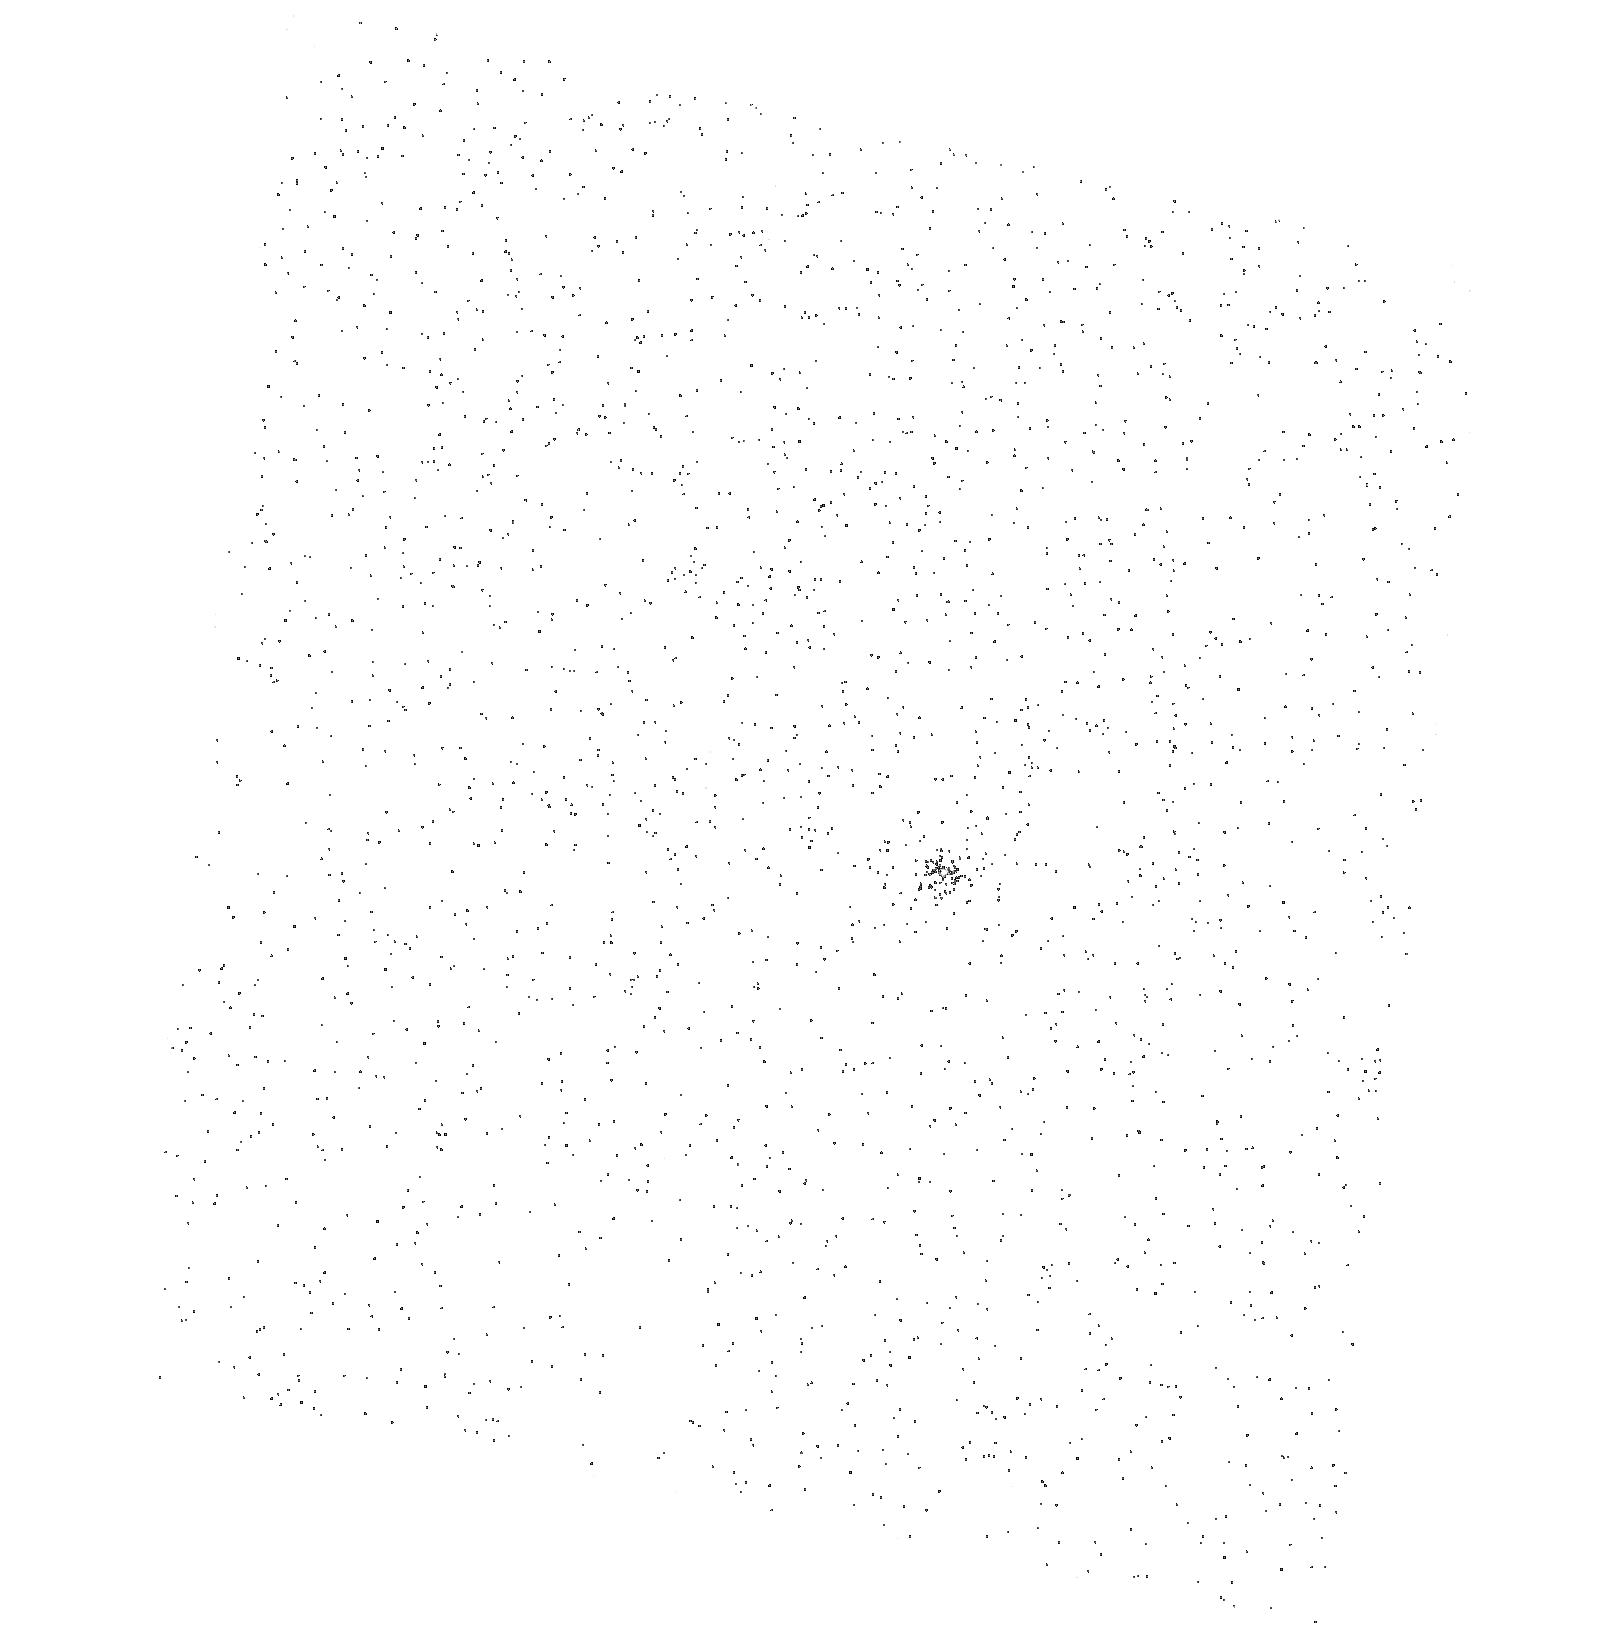
Target: SDSS2346-0016
Instrument: ACS/SBC
Filter: F150LP
Exposure: 3 min
Observation ID: hst_9806_10_acs_sbc_f150lp_j9gv10

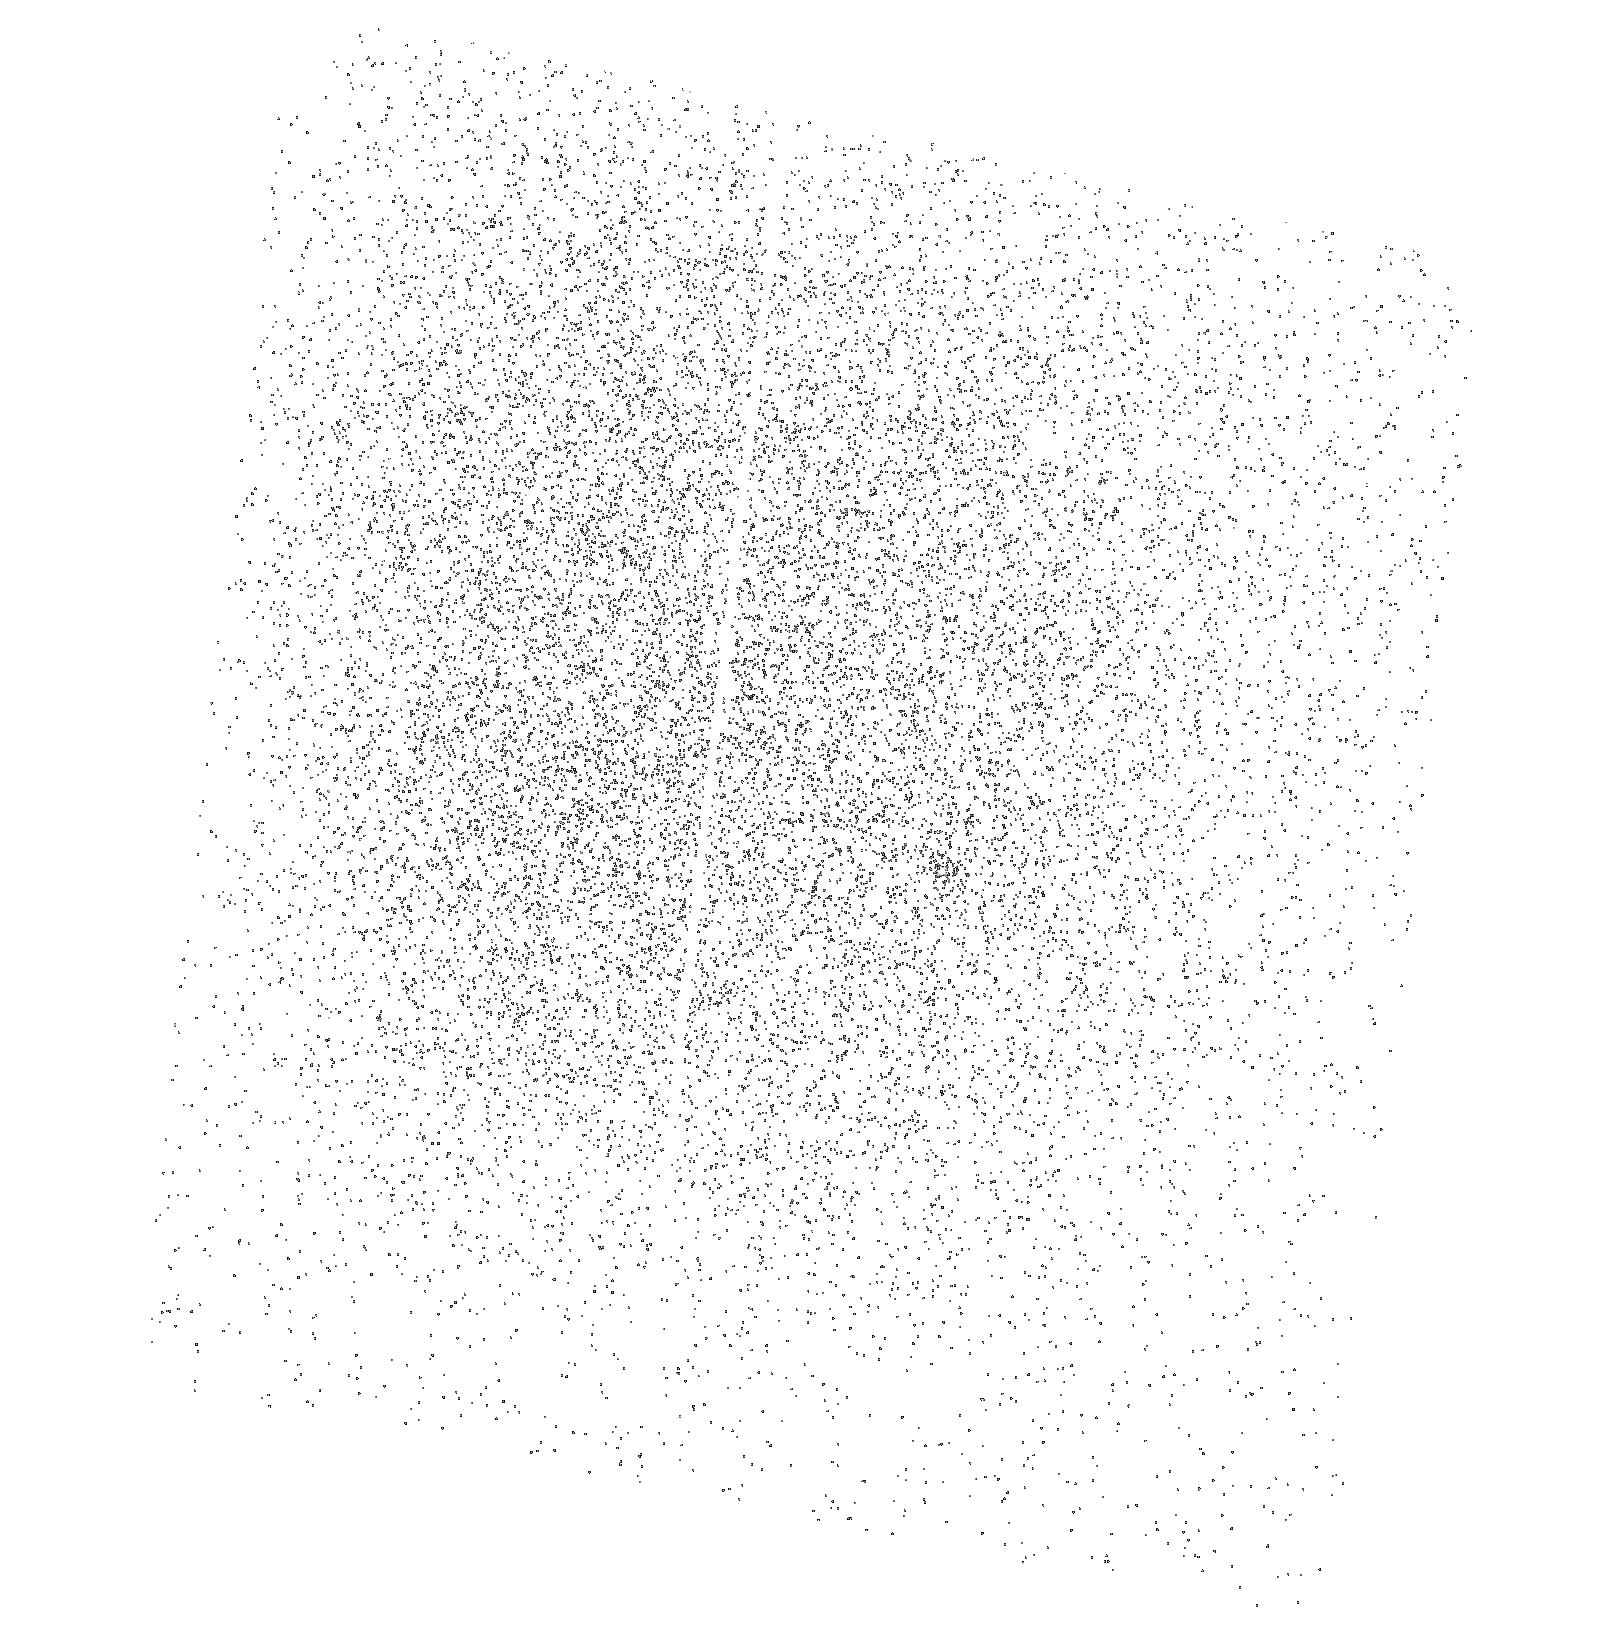
Target: SDSS2346-0016
Instrument: ACS/SBC
Filter: F150LP
Exposure: 3 min
Observation ID: hst_9806_06_acs_sbc_f150lp_j9gv06

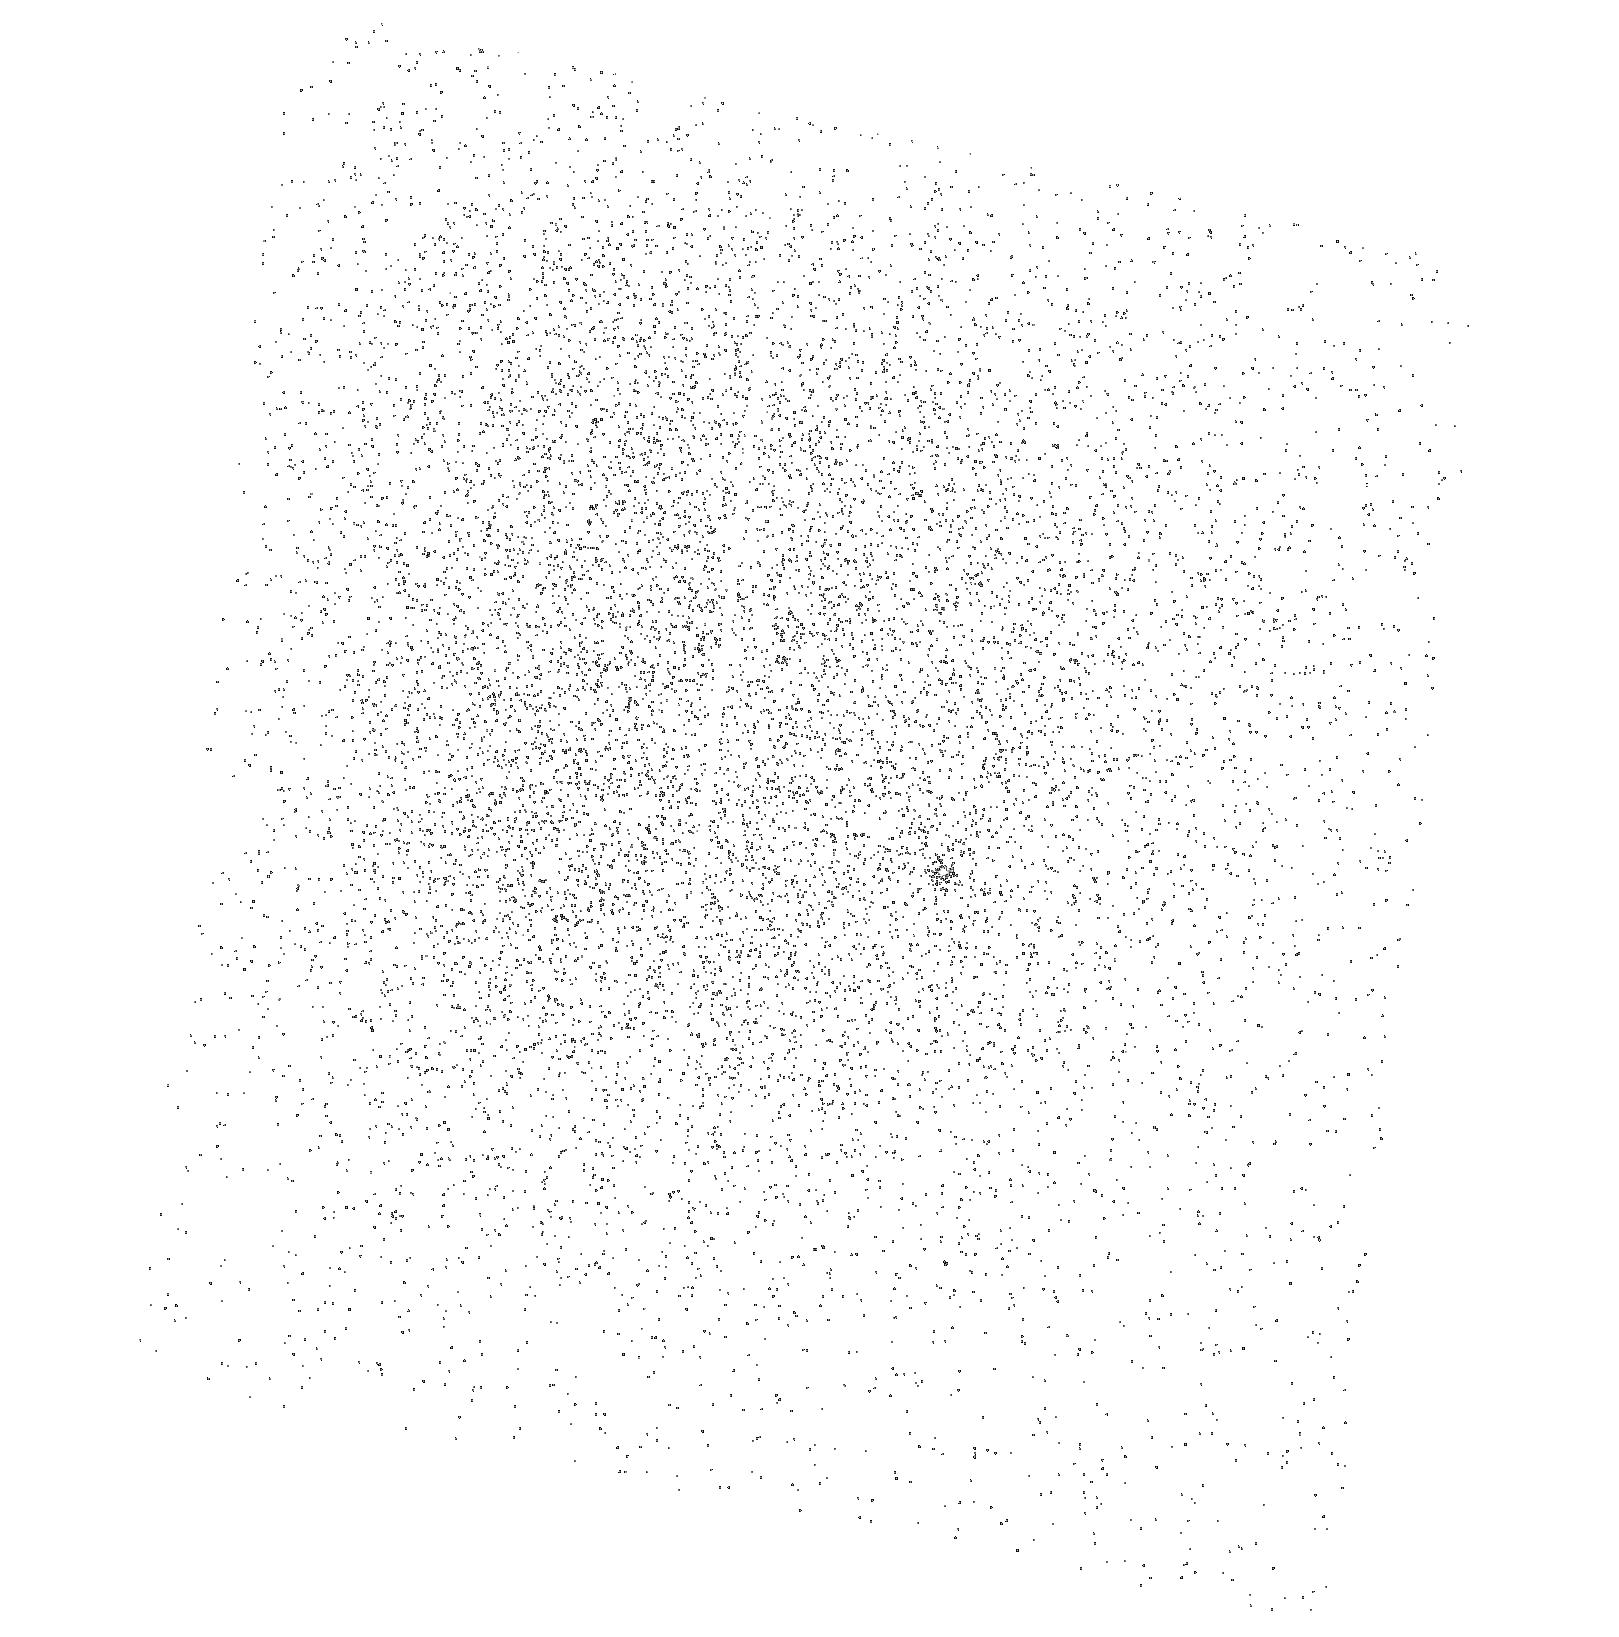
Target: SDSS2346-0016
Instrument: ACS/SBC
Filter: F150LP
Exposure: 3 min
Observation ID: hst_9806_04_acs_sbc_f150lp_j9gv04

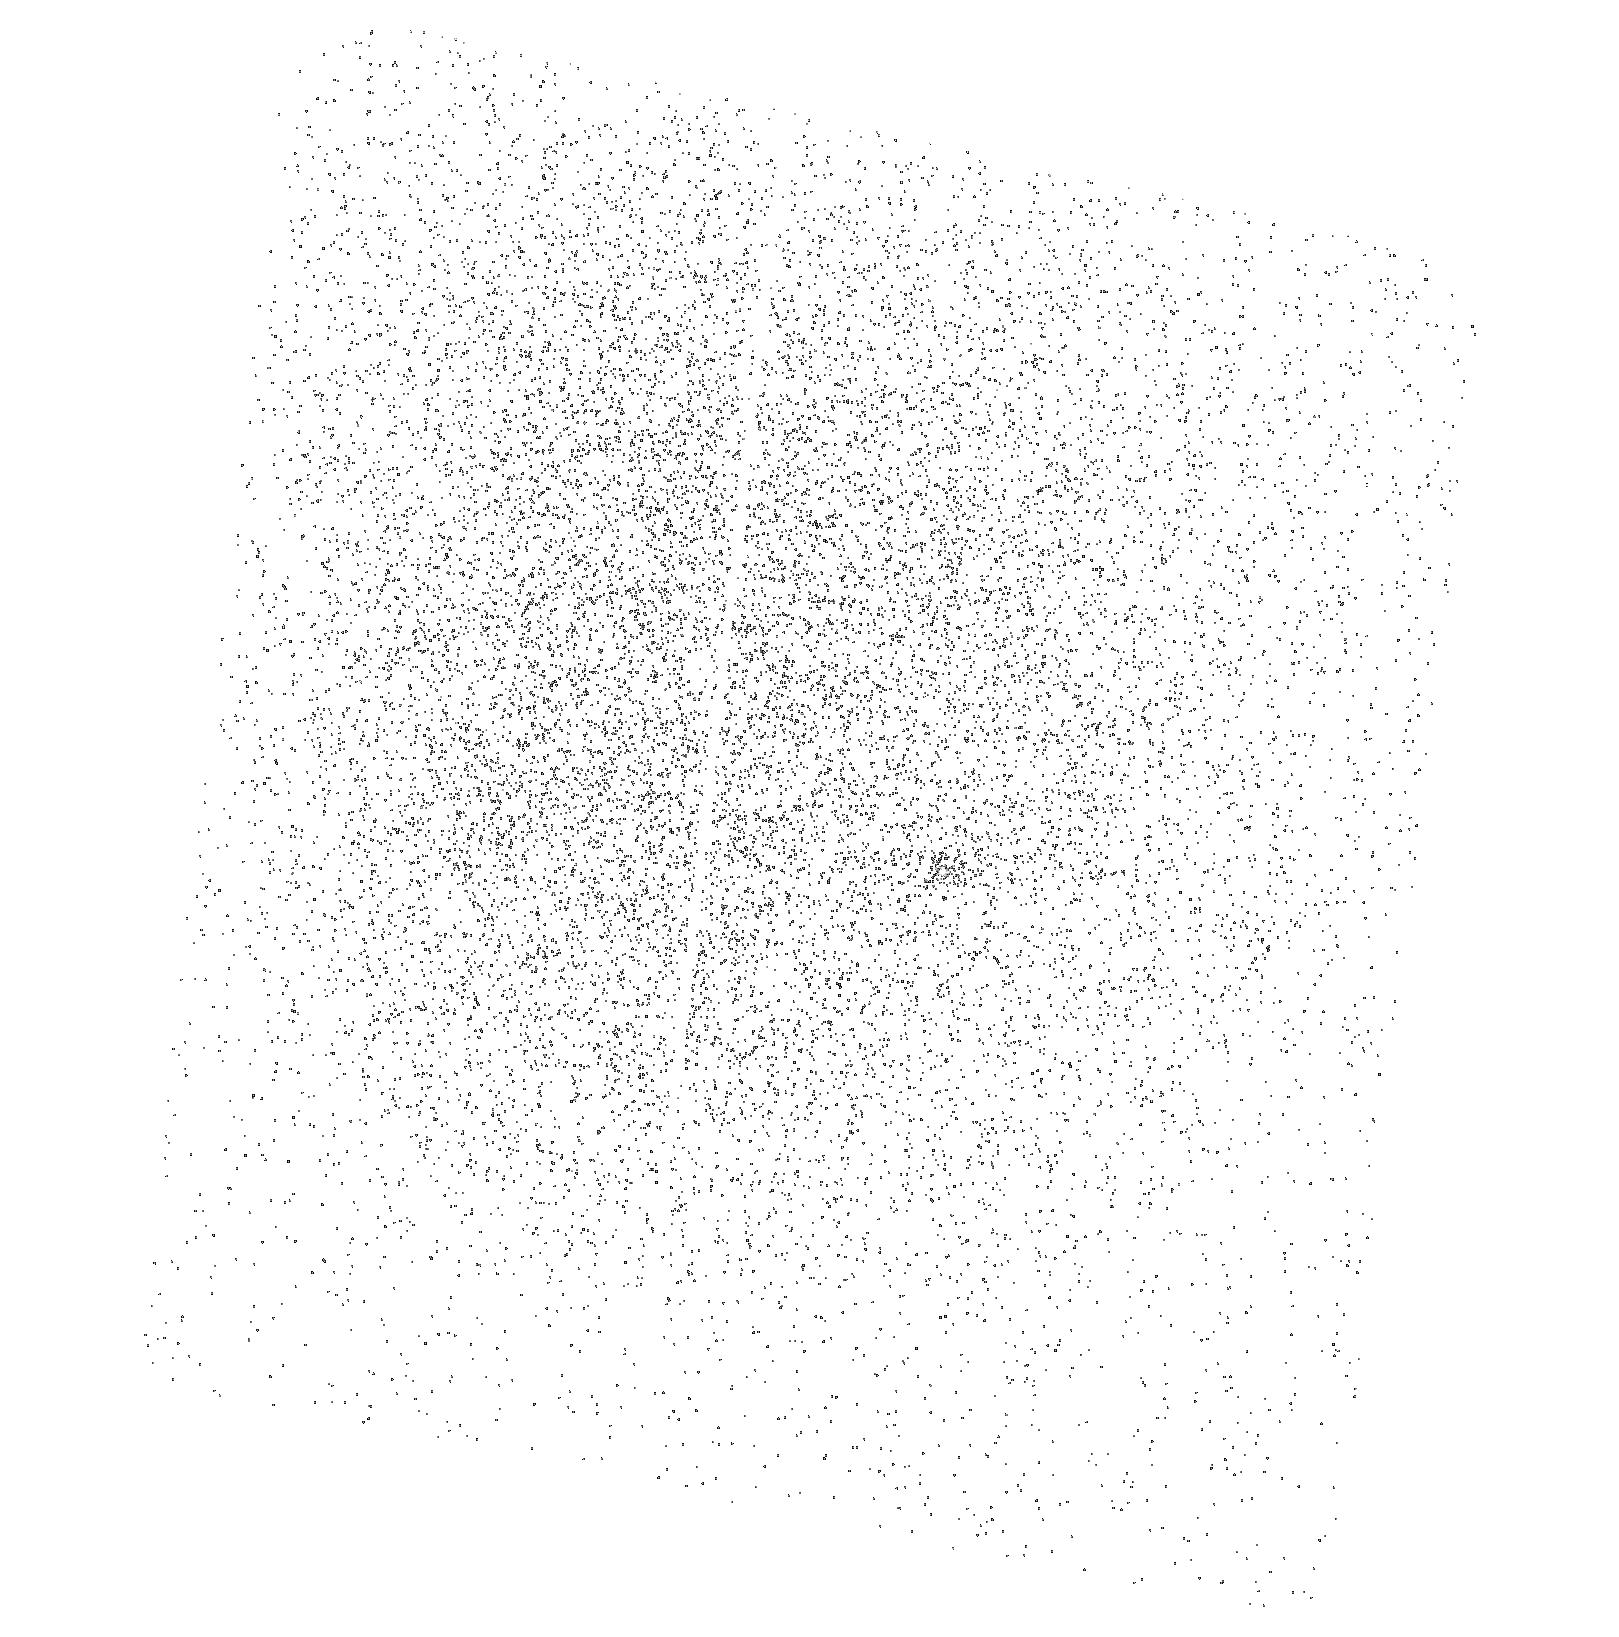
Target: SDSS2346-0016
Instrument: ACS/SBC
Filter: F150LP
Exposure: 3 min
Observation ID: hst_9806_09_acs_sbc_f150lp_j9gv09

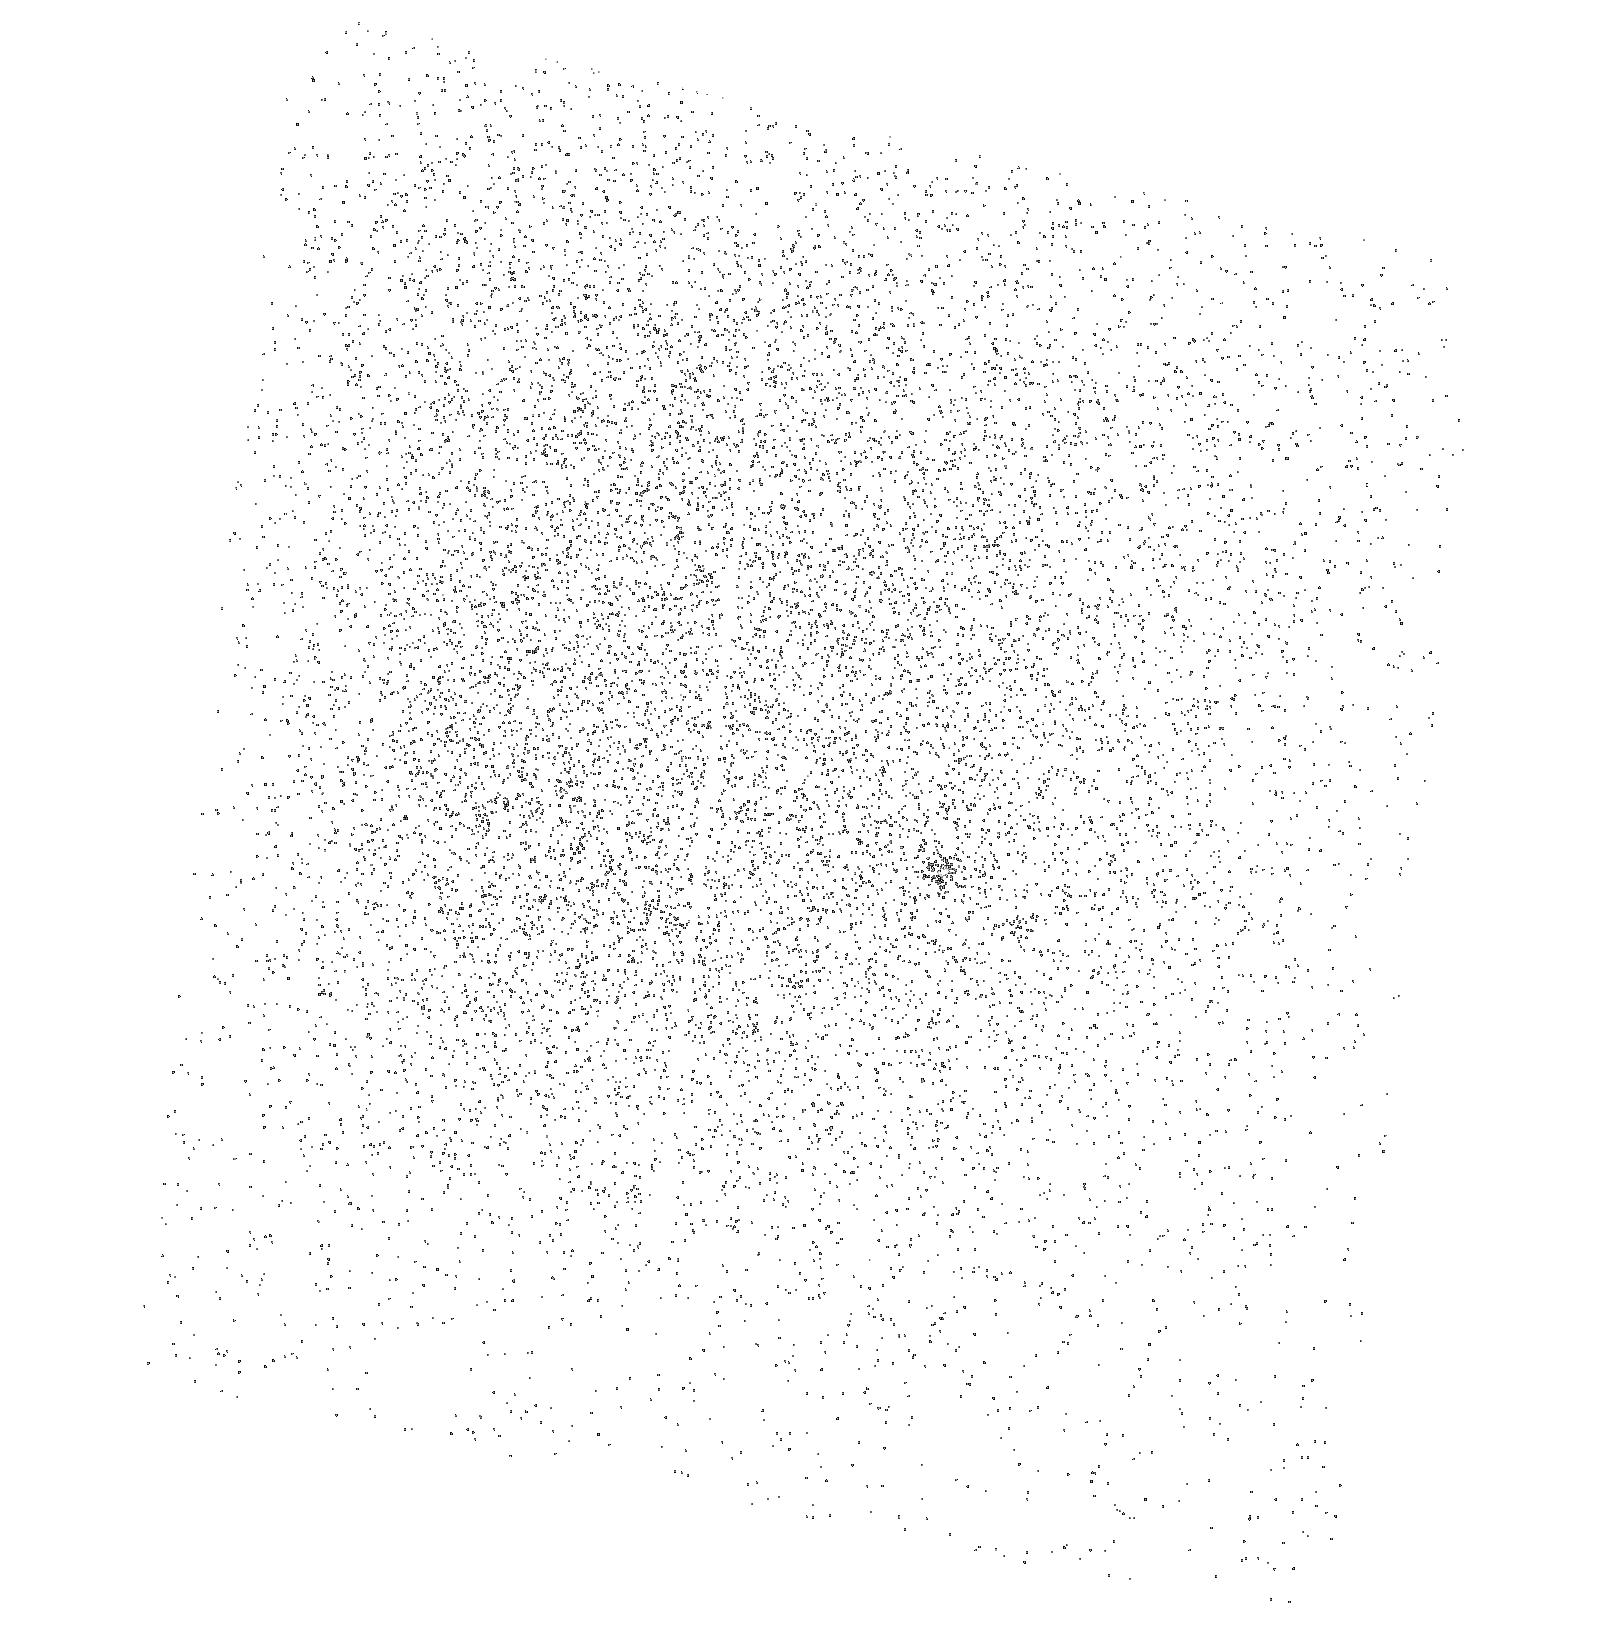
Target: SDSS2346-0016
Instrument: ACS/SBC
Filter: F150LP
Exposure: 3 min
Observation ID: hst_9806_16_acs_sbc_f150lp_j9gv16

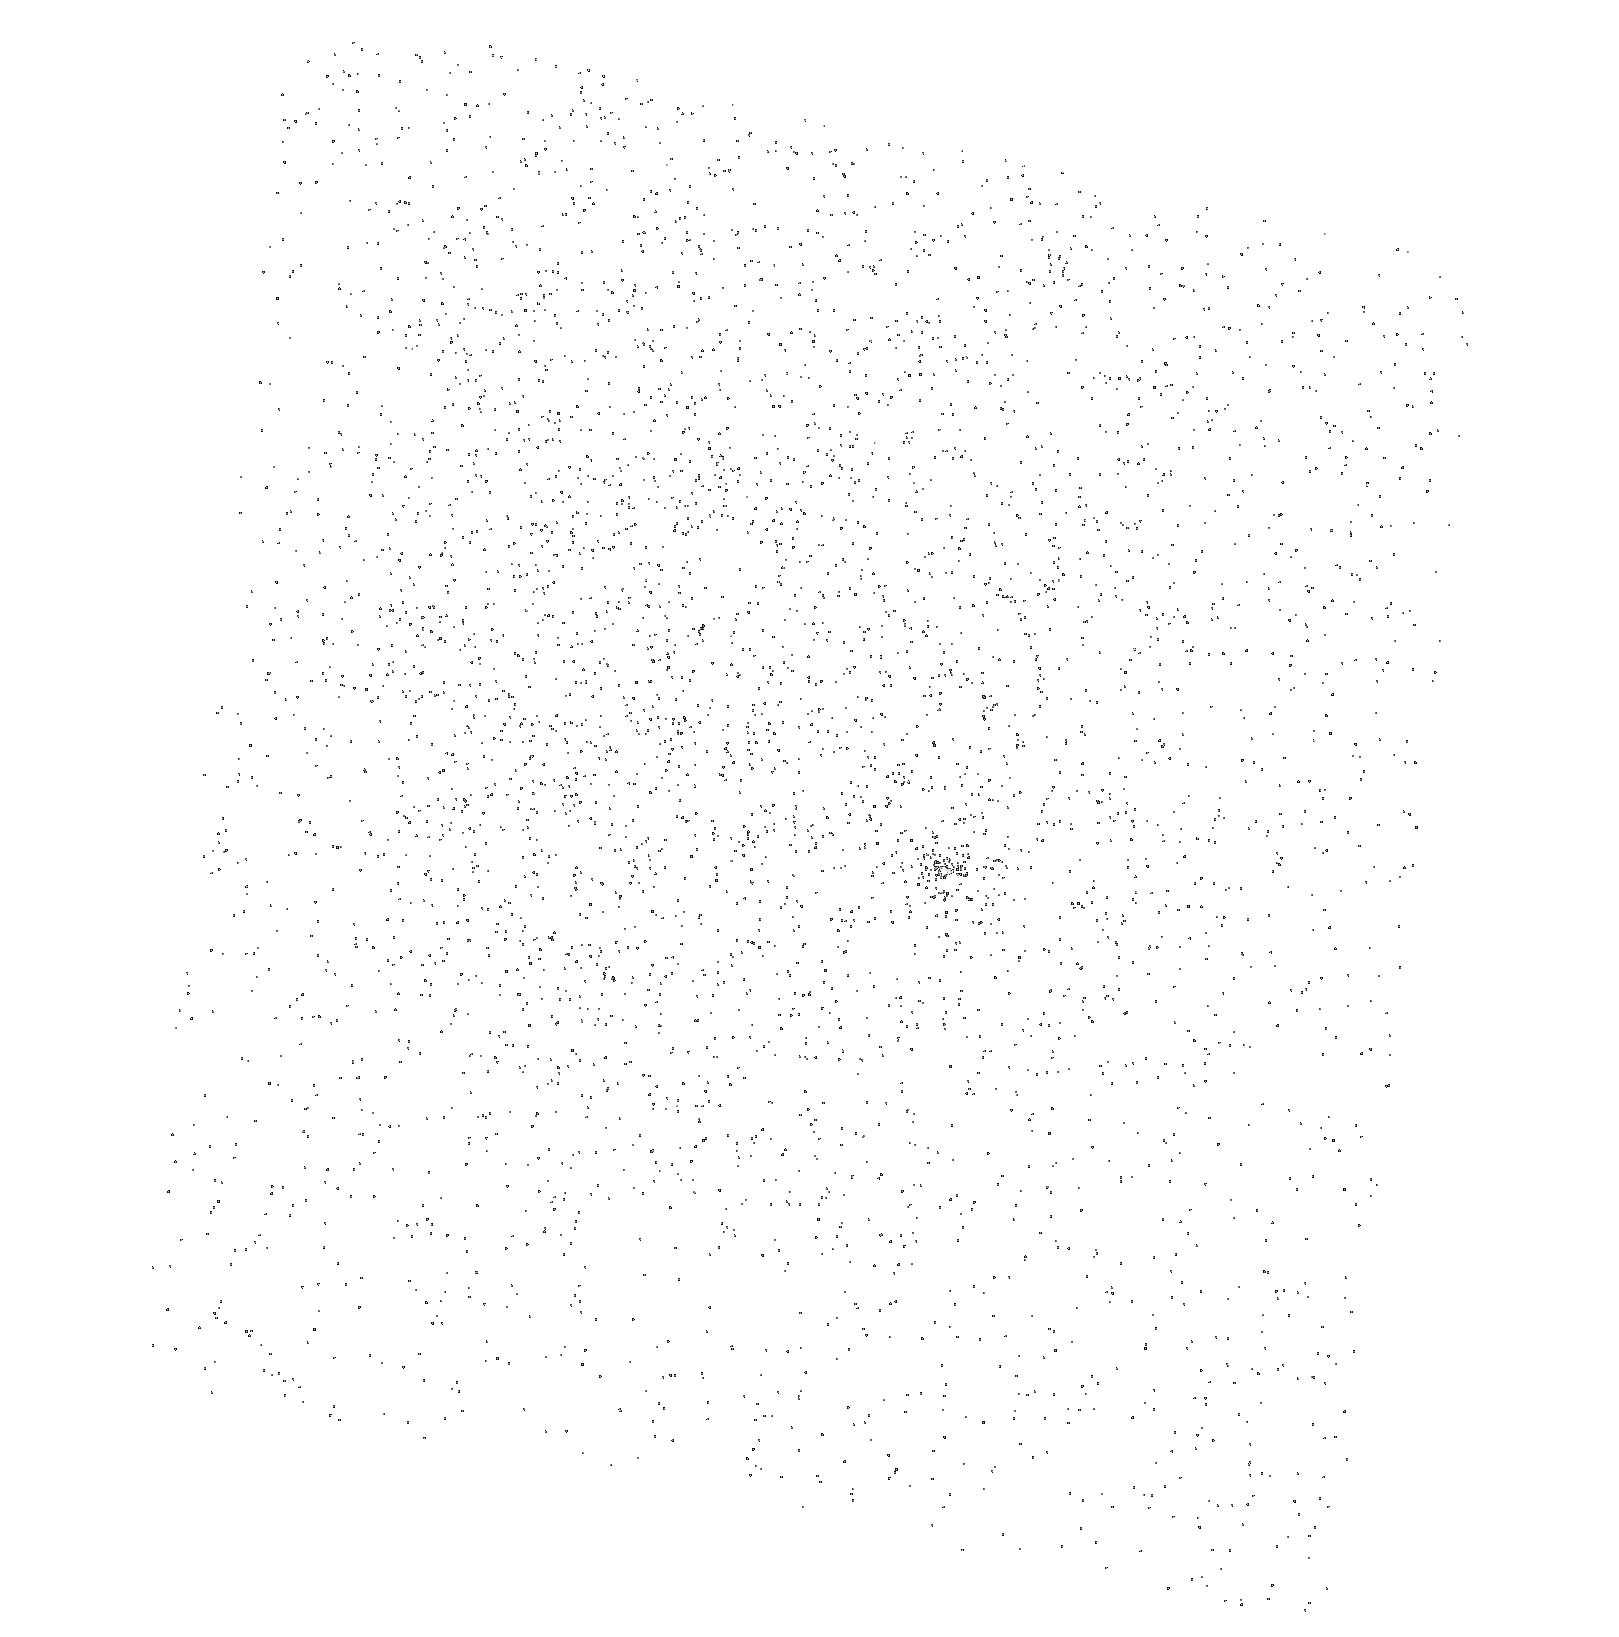
Target: SDSS2346-0016
Instrument: ACS/SBC
Filter: F150LP
Exposure: 3 min
Observation ID: hst_9806_07_acs_sbc_f150lp_j9gv07

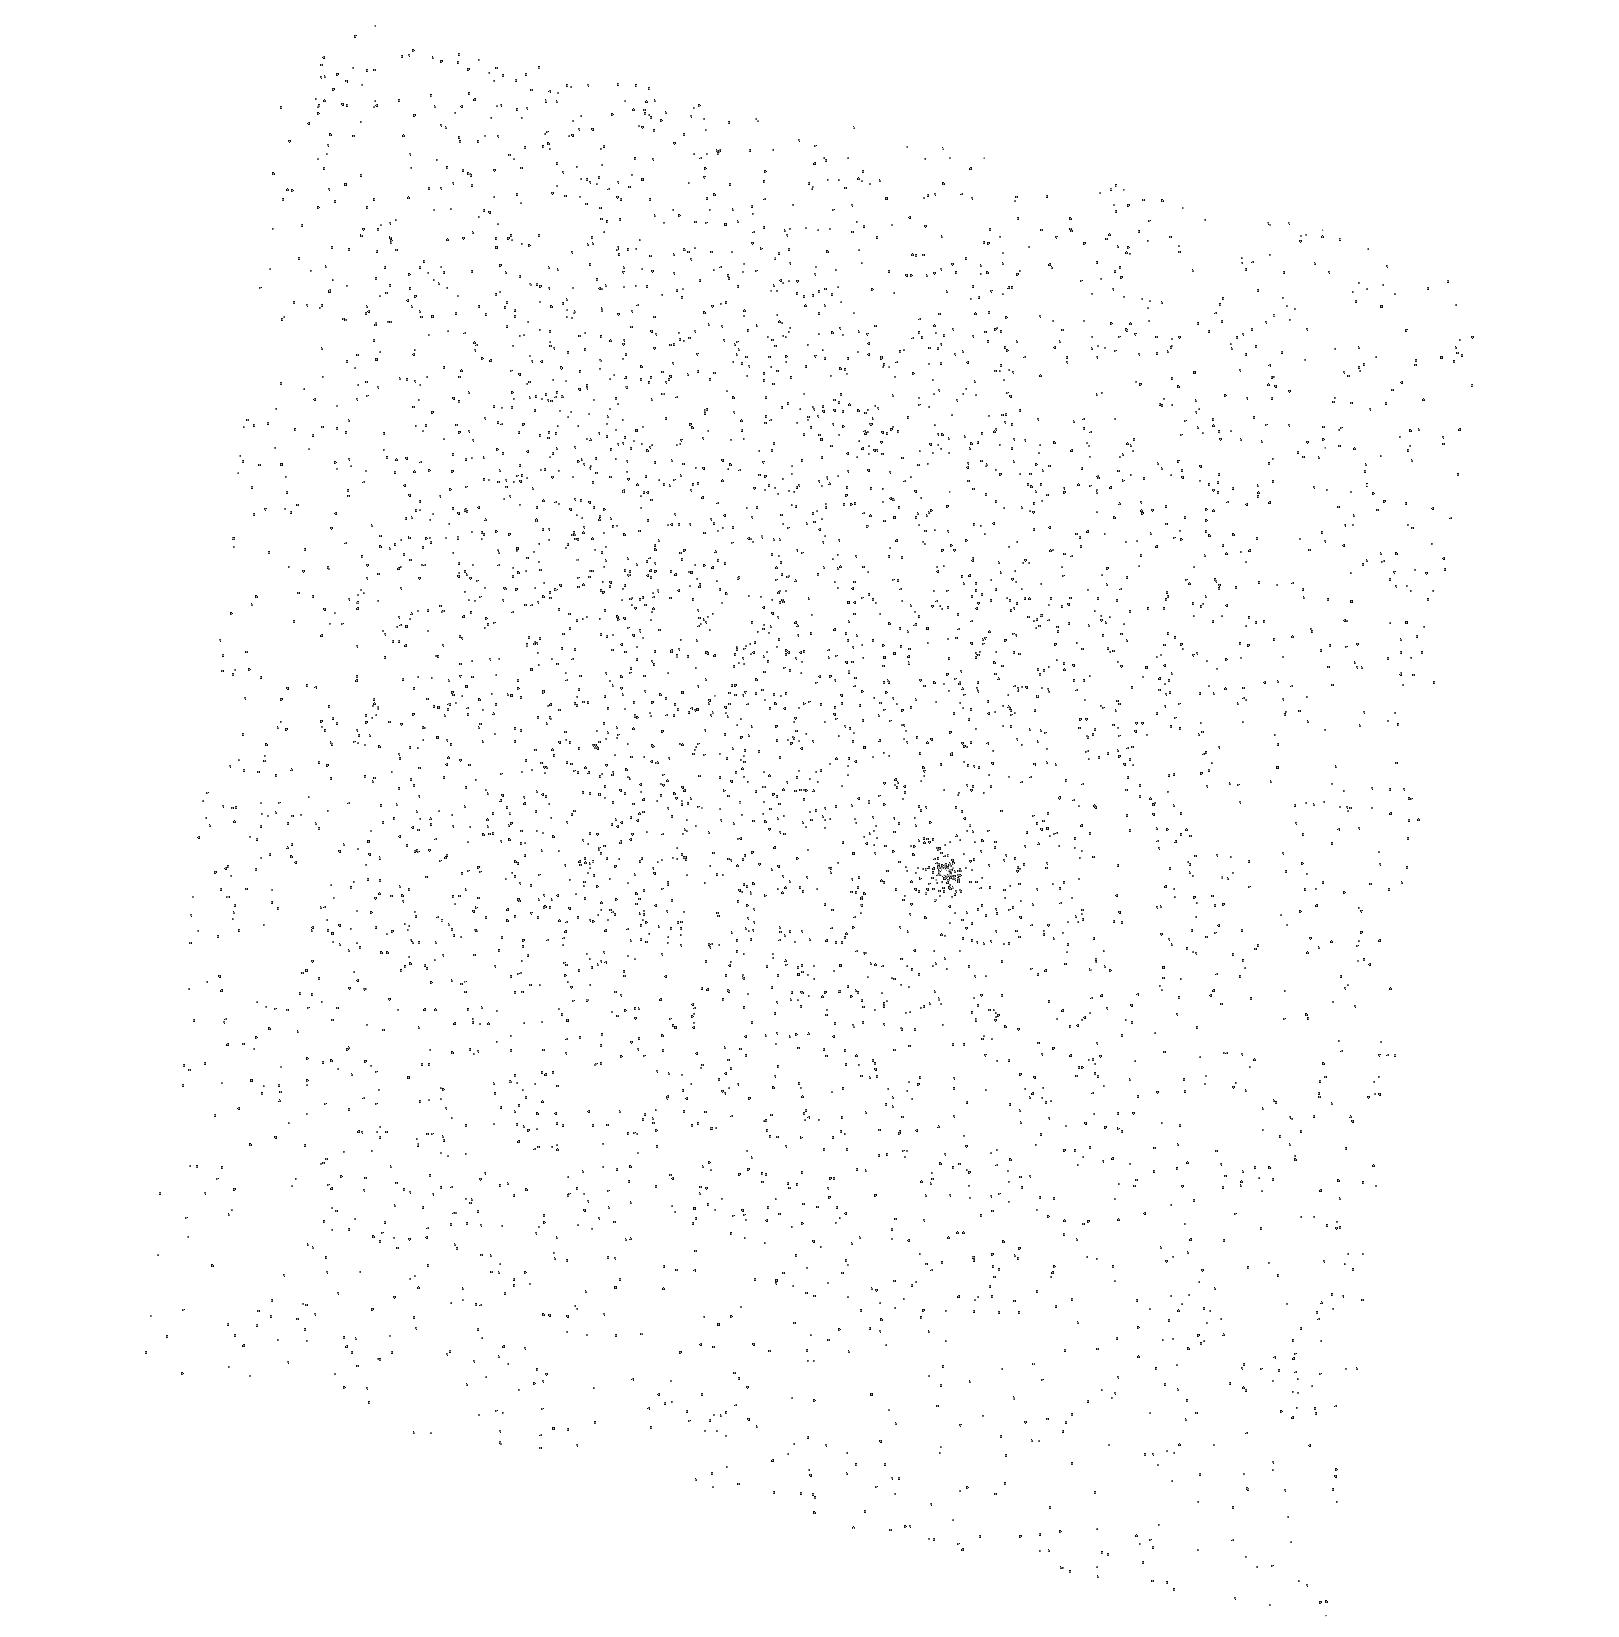
Target: SDSS2346-0016
Instrument: ACS/SBC
Filter: F150LP
Exposure: 3 min
Observation ID: hst_9806_13_acs_sbc_f150lp_j9gv13

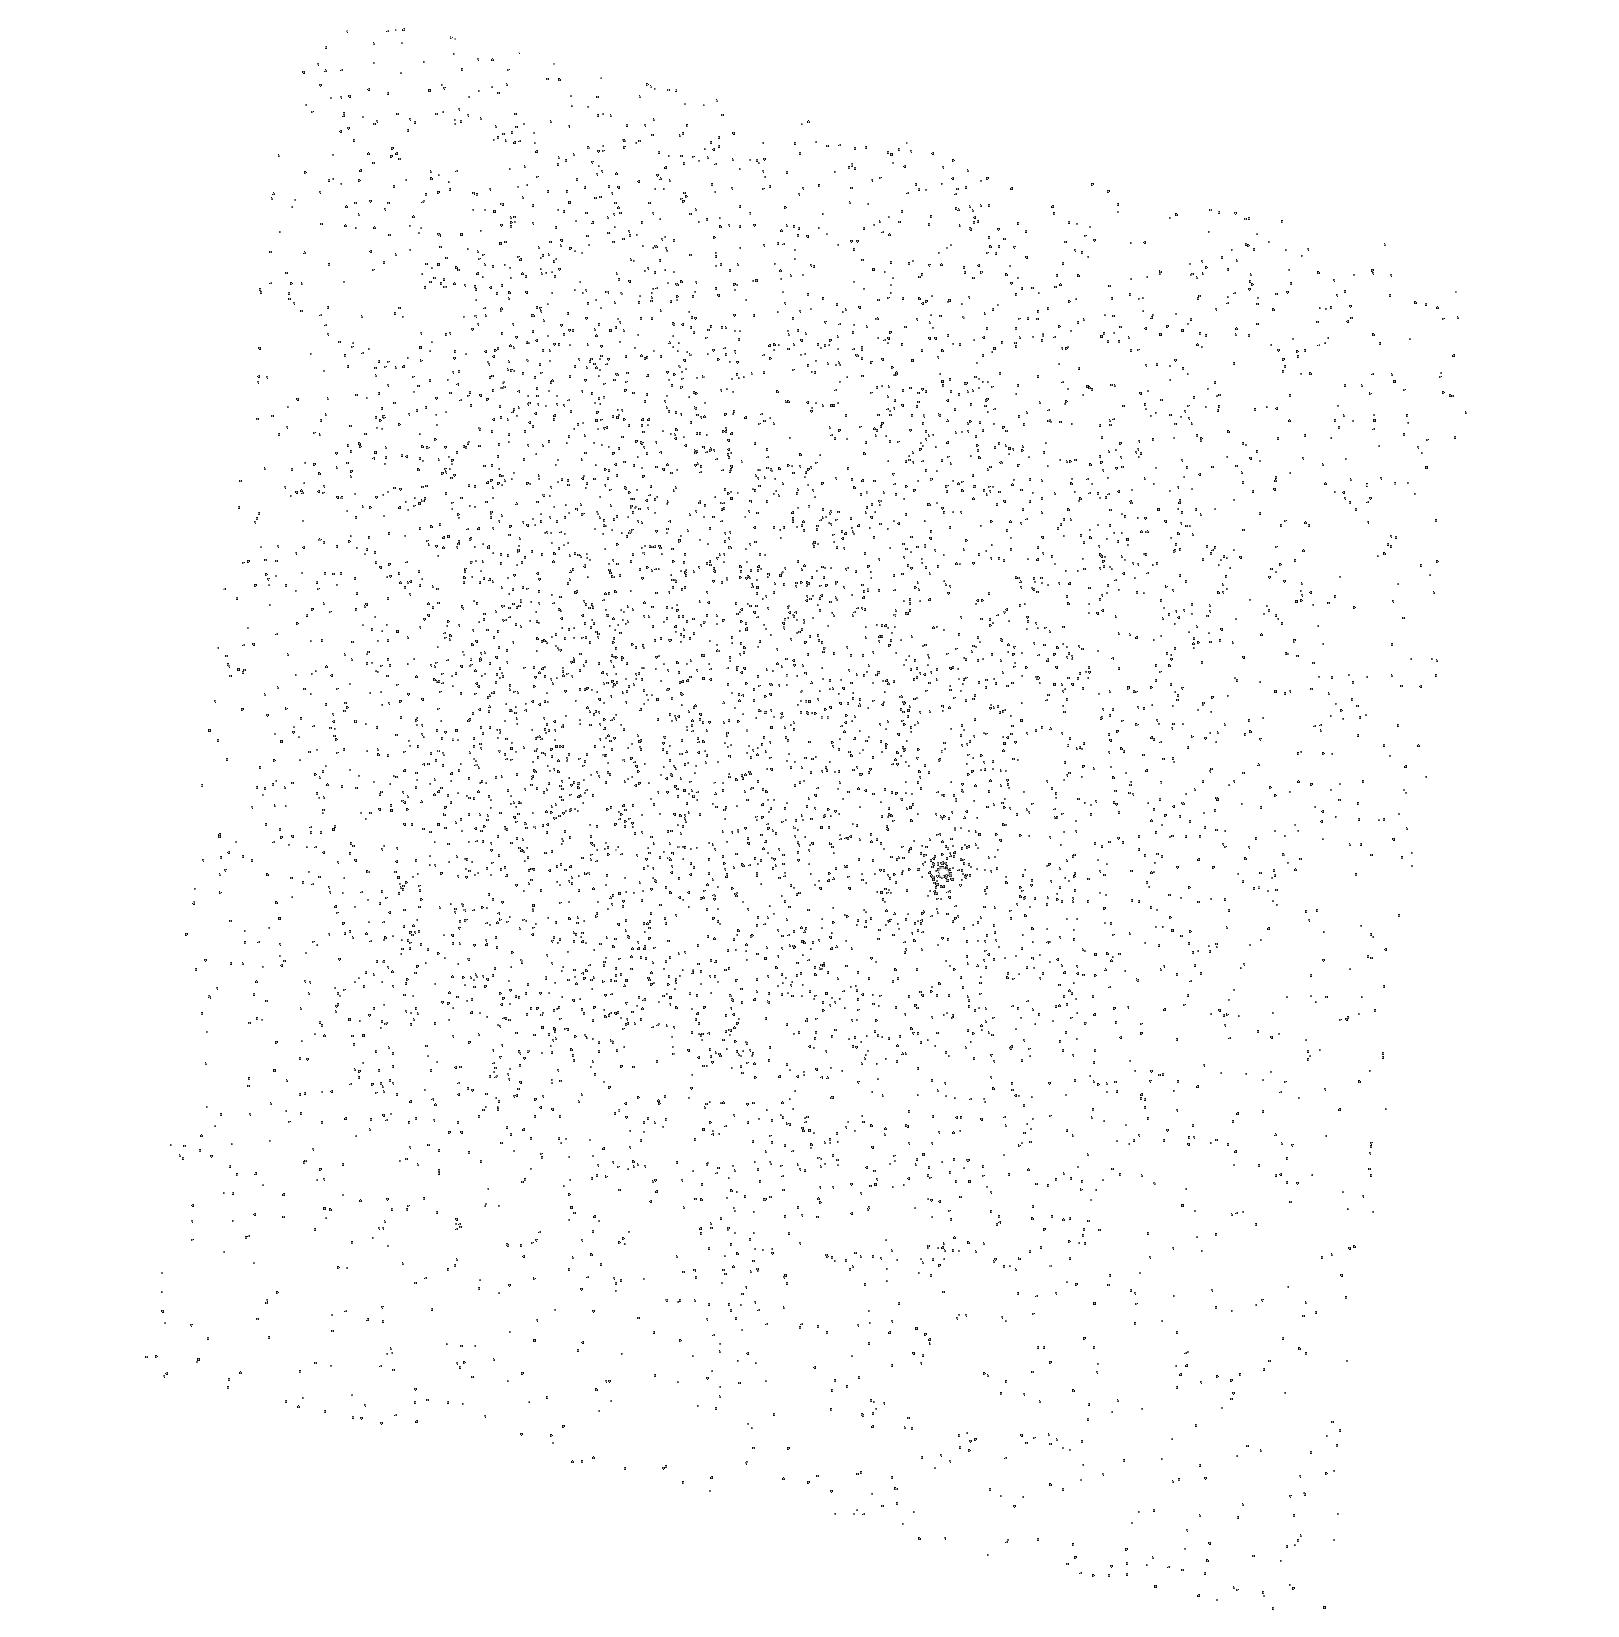
Target: SDSS2346-0016
Instrument: ACS/SBC
Filter: F150LP
Exposure: 3 min
Observation ID: hst_9806_11_acs_sbc_f150lp_j9gv11

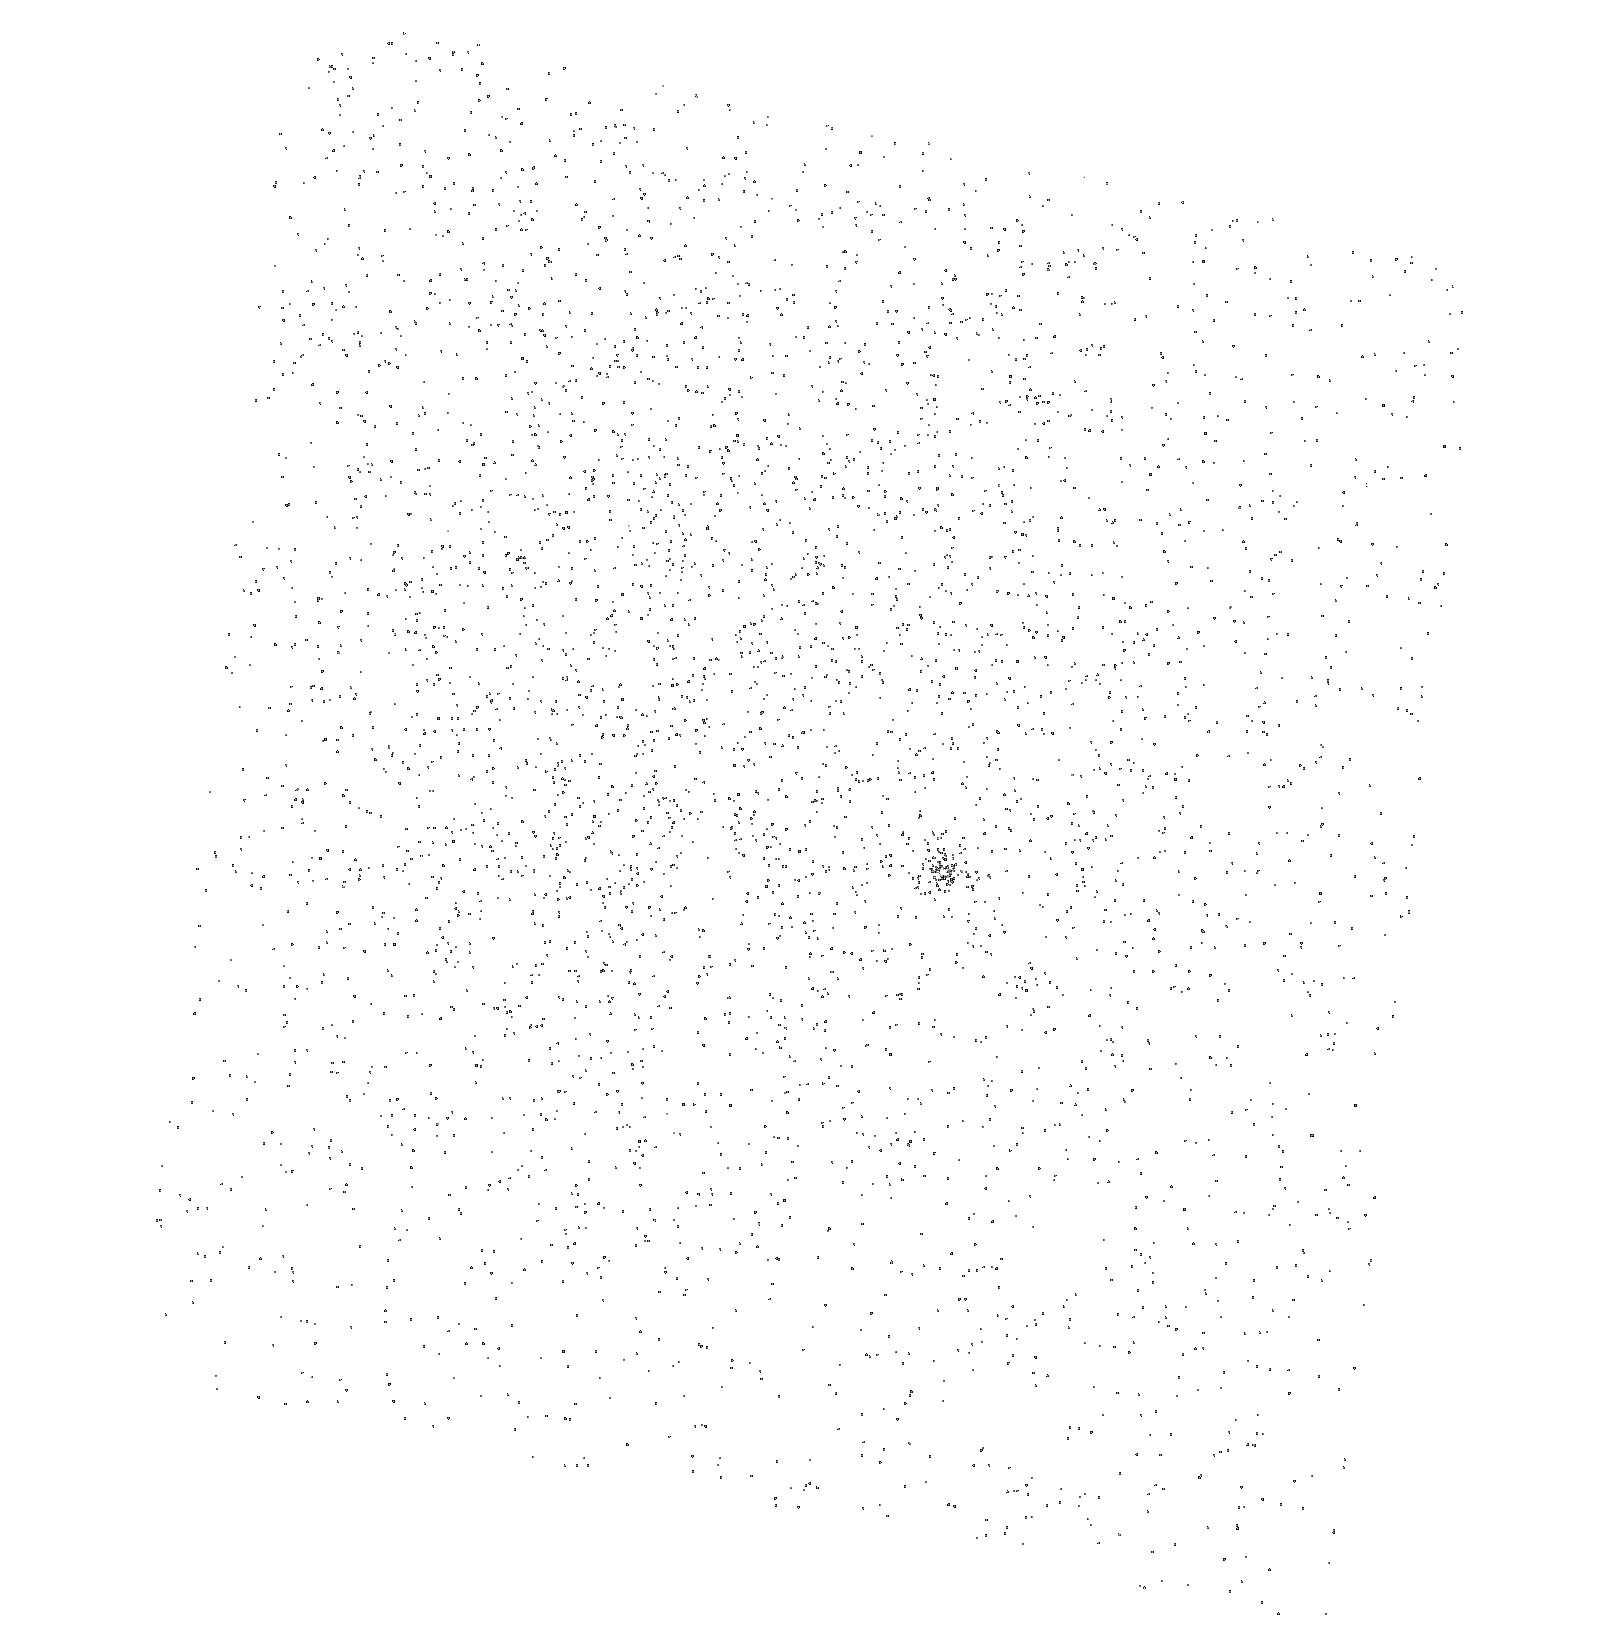
Target: SDSS2346-0016
Instrument: ACS/SBC
Filter: F150LP
Exposure: 3 min
Observation ID: hst_9806_19_acs_sbc_f150lp_j9gv19

Properties of the Intergalactic Medium near the Epoch of HeII Reionization (PI: Zheng, Wei)

Our STIS spectral snapshot programs have found a rare case of a HeII Lyman-alpha absorption trough in a z=3.51, V=17.6 quasar. This is the highest redshift at which this feature has been observed. We propose to obtain a high-quality STIS spectrum that will enable us to (1) Investigate the evolution and properties of the intergalactic medium (IGM) over an epoch between z=2.8 and 3.5; (2) Search for signs of the reionization of the intergalactic helium; (3) Measure the intensity of the UV background radiation, and find clues toward its origin; and (4) Estimate the IGM baryonic density. The instrument has been changed from STIS to ASC prism.